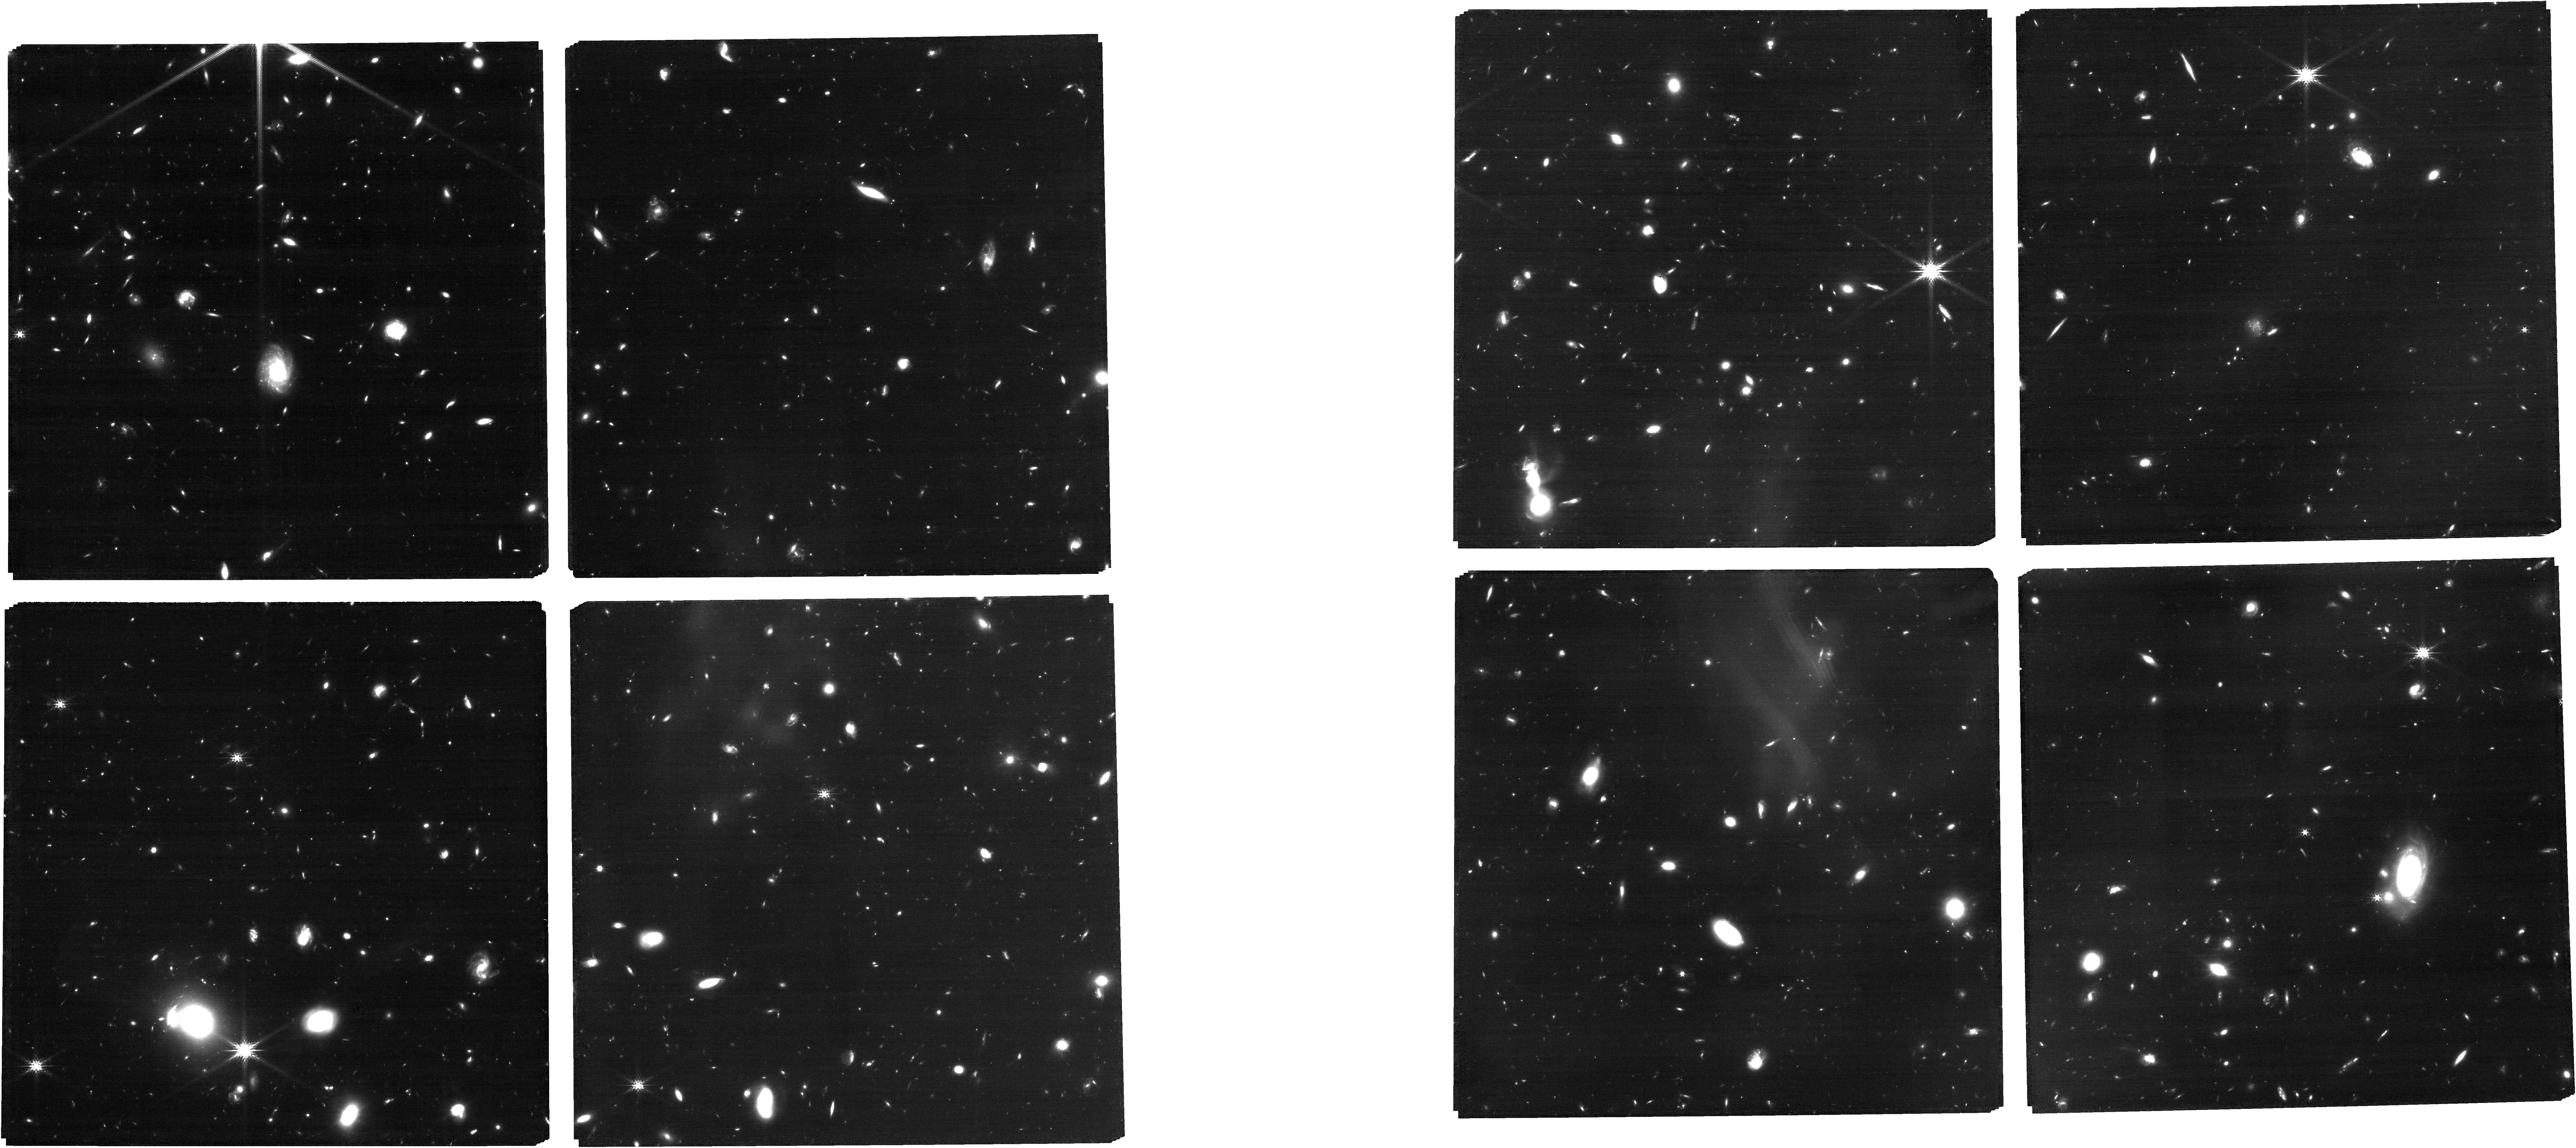
Target: ABELL370
Instrument: NIRCAM
Filter: F200W
Exposure: 1.7 h
Observation ID: jw03362-o002_t001_nircam_clear-f200w

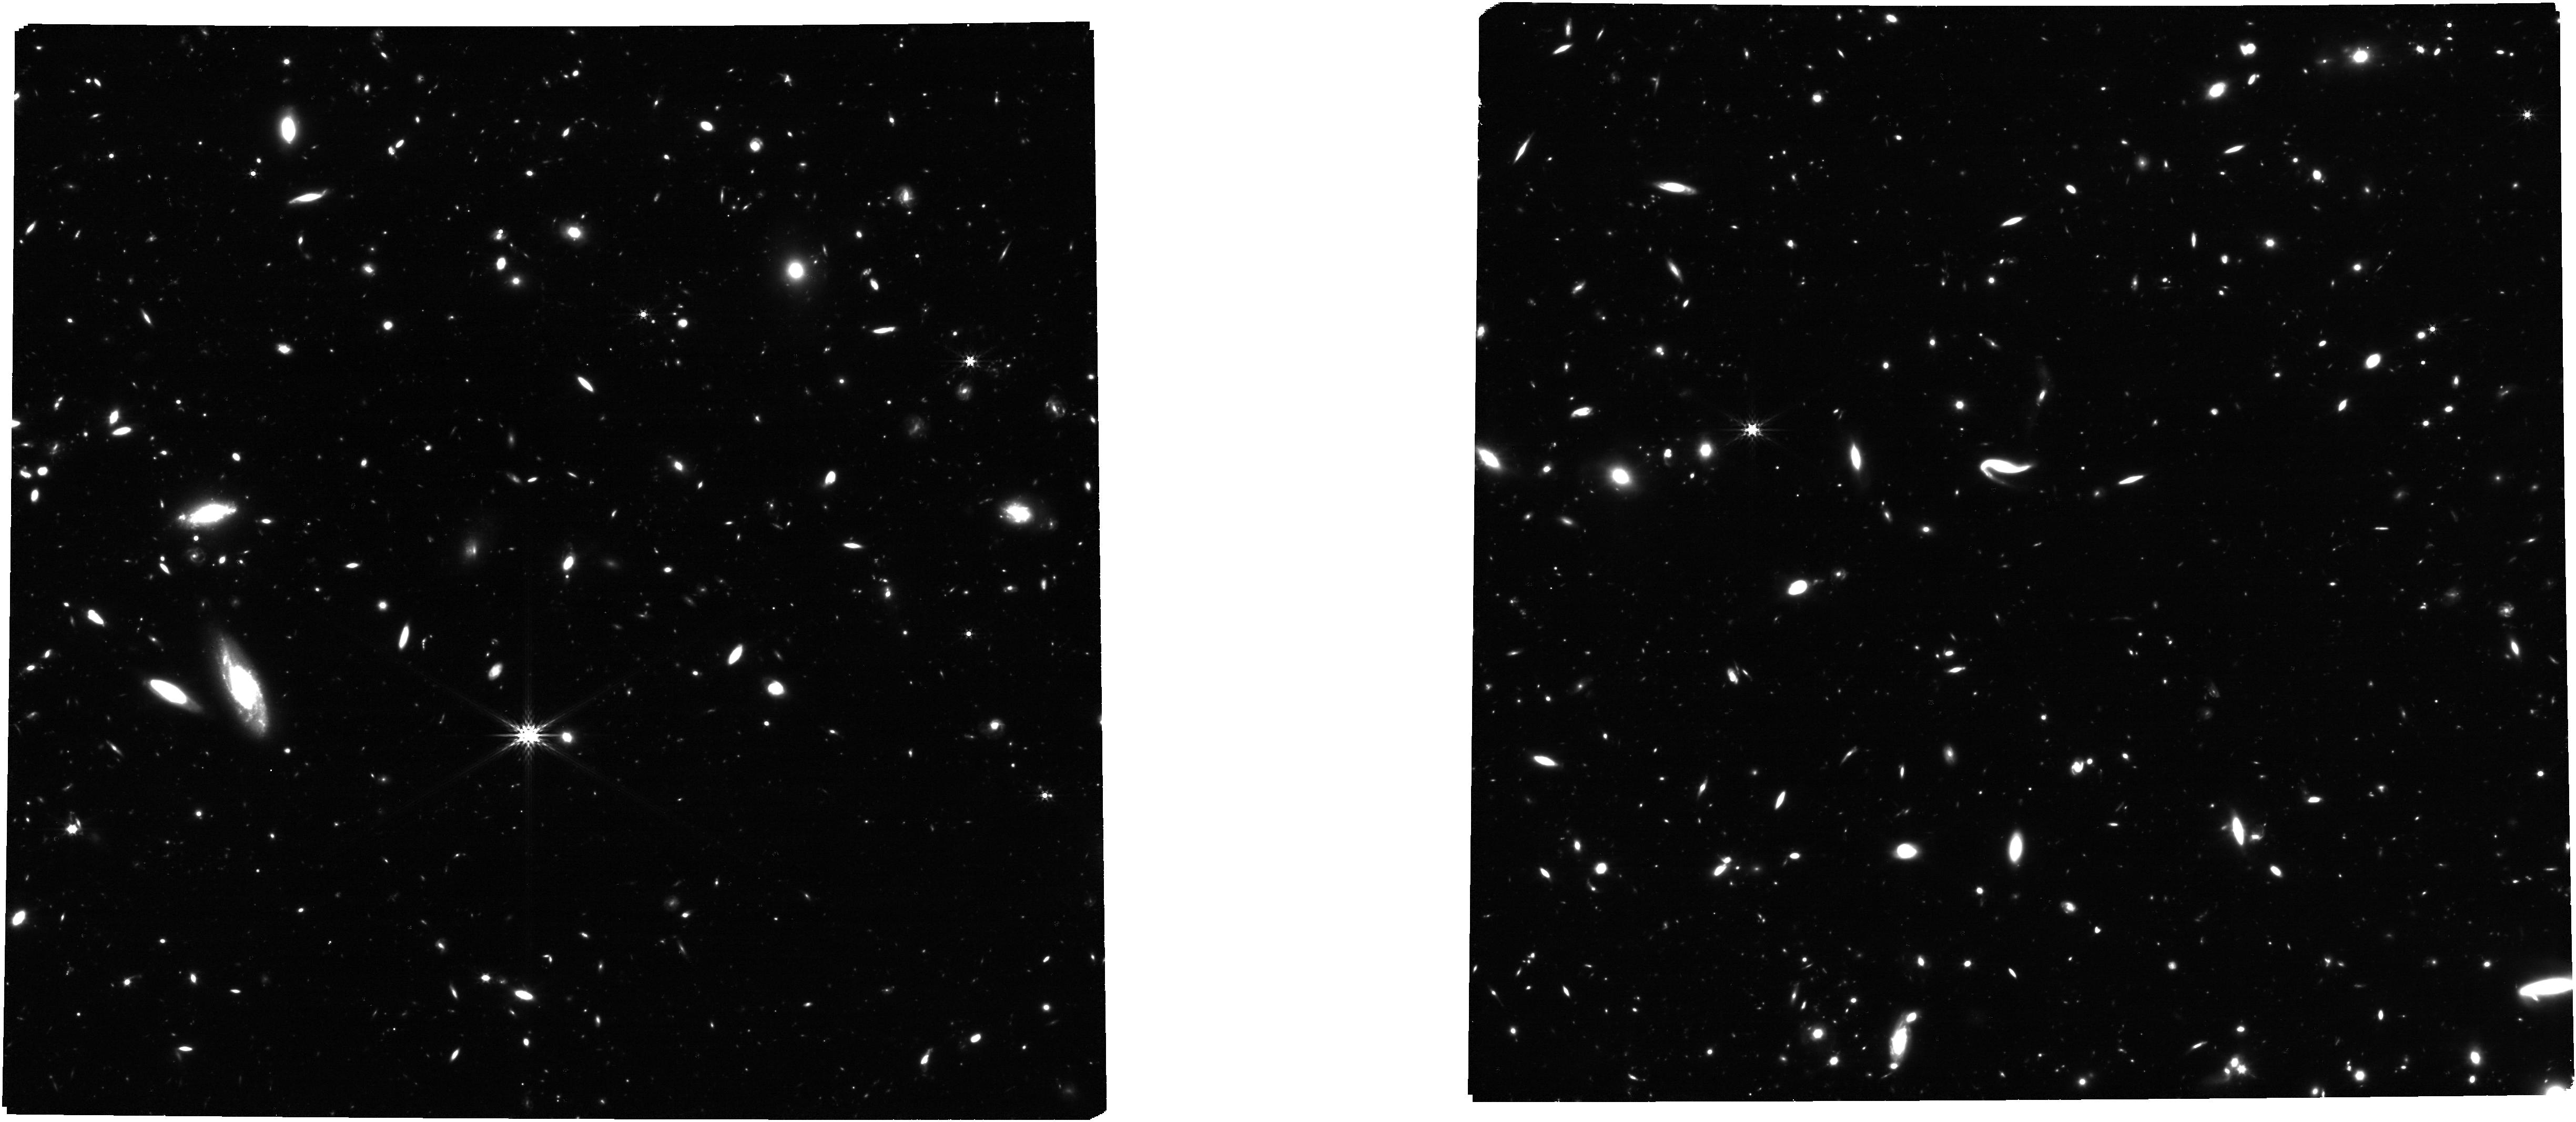
Target: MACSJ1149+2223
Instrument: NIRCAM
Filter: F356W
Exposure: 1.7 h
Observation ID: jw03362-o011_t004_nircam_clear-f356w

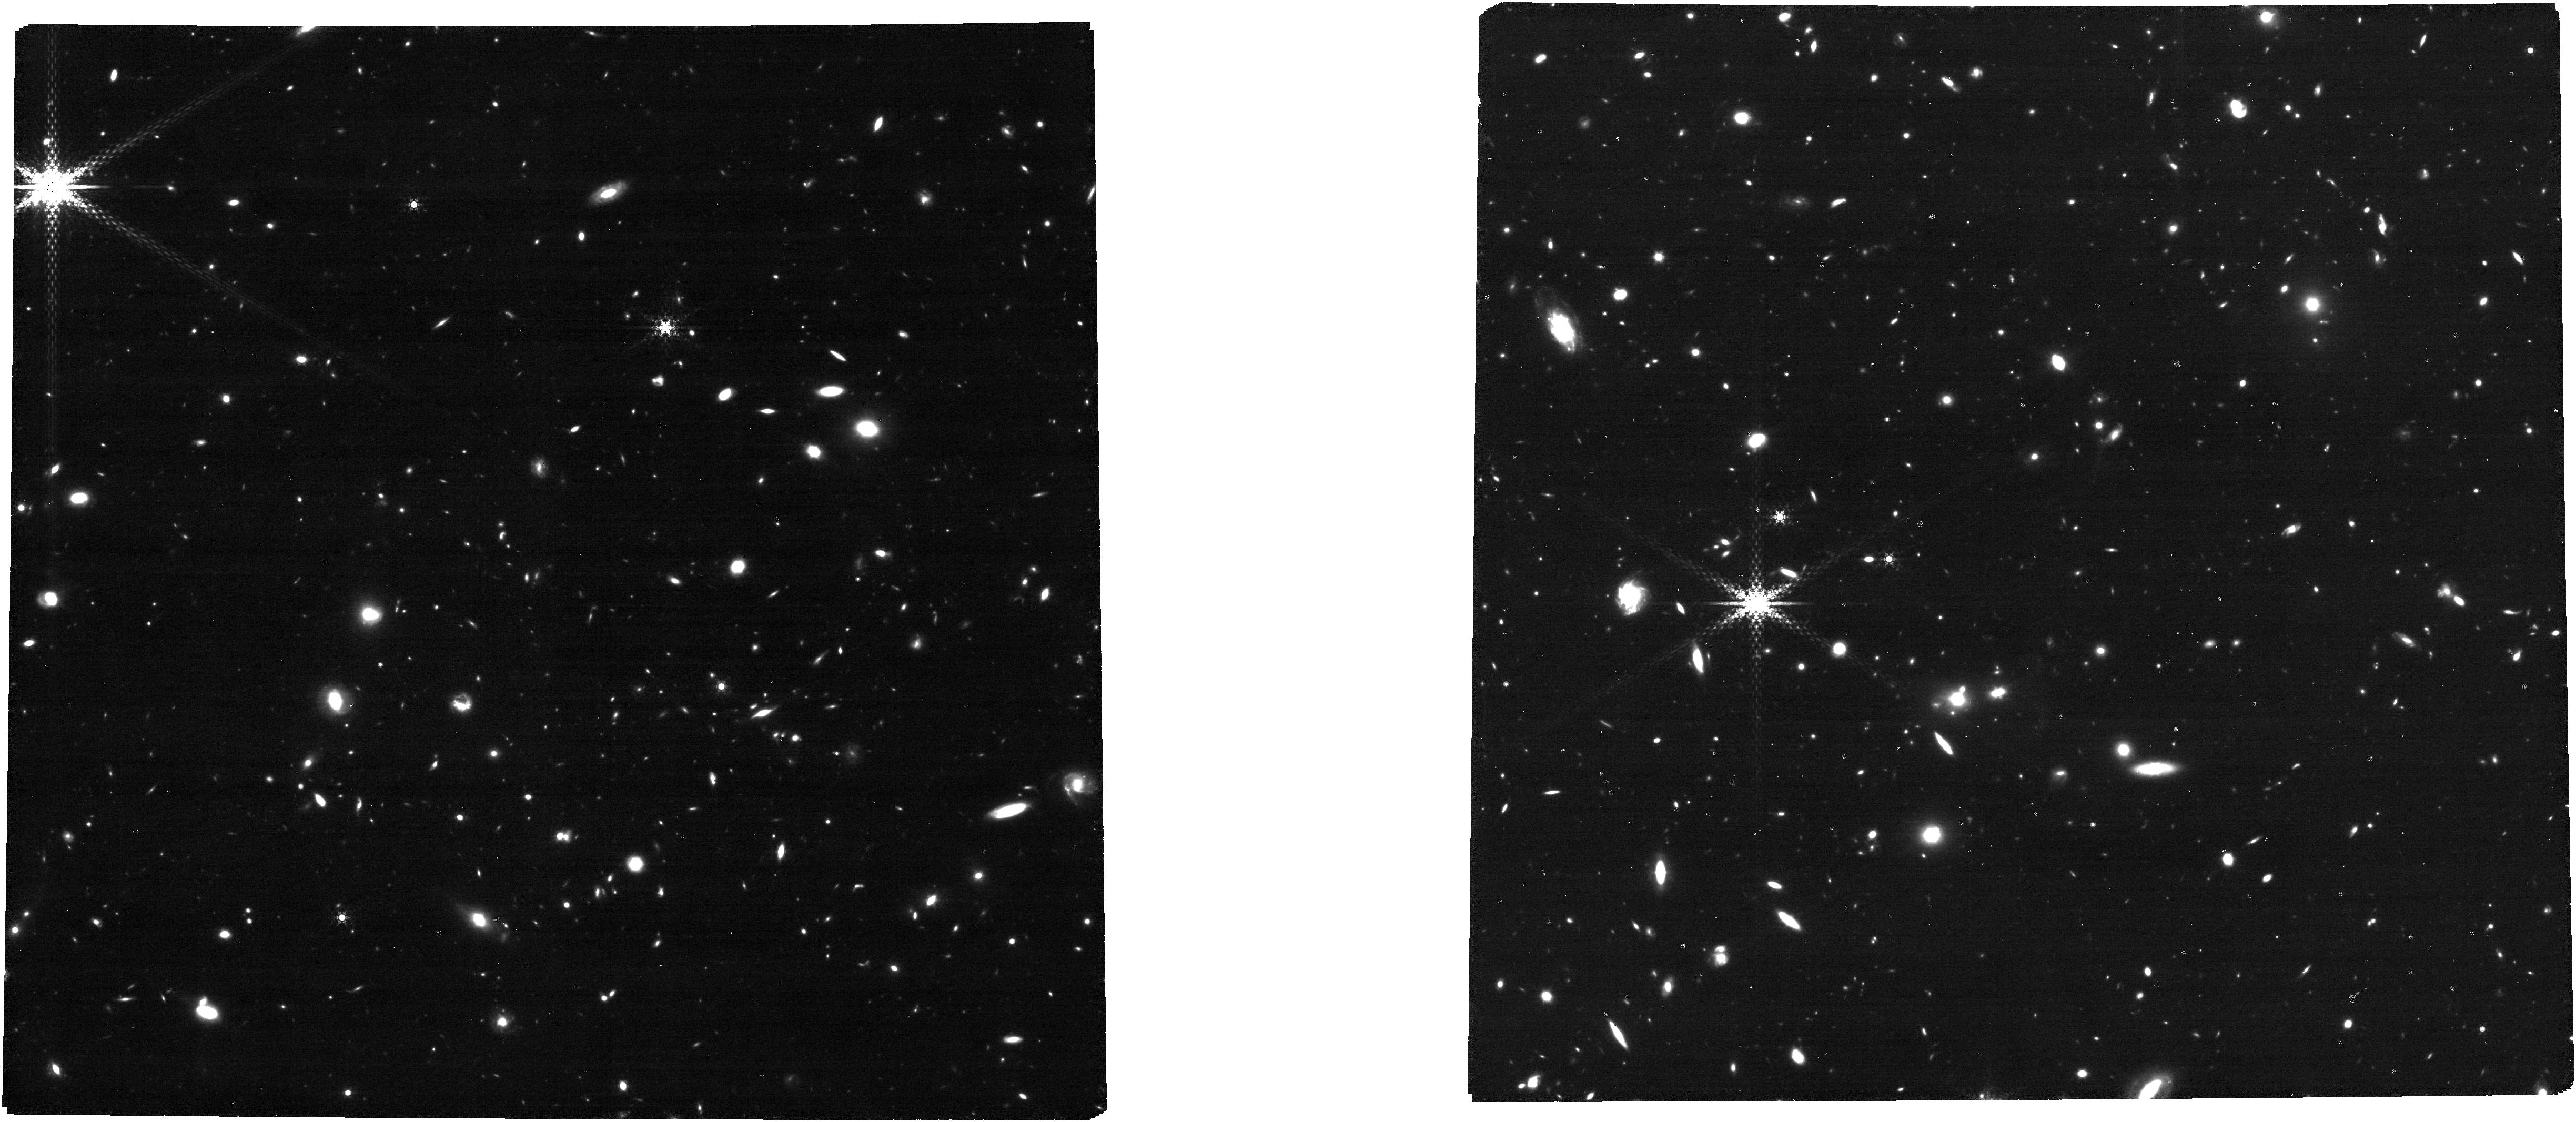
Target: MACSJ0416.1-2403
Instrument: NIRCAM
Filter: F460M
Exposure: 2.7 h
Observation ID: jw03362-o010_t002_nircam_clear-f460m

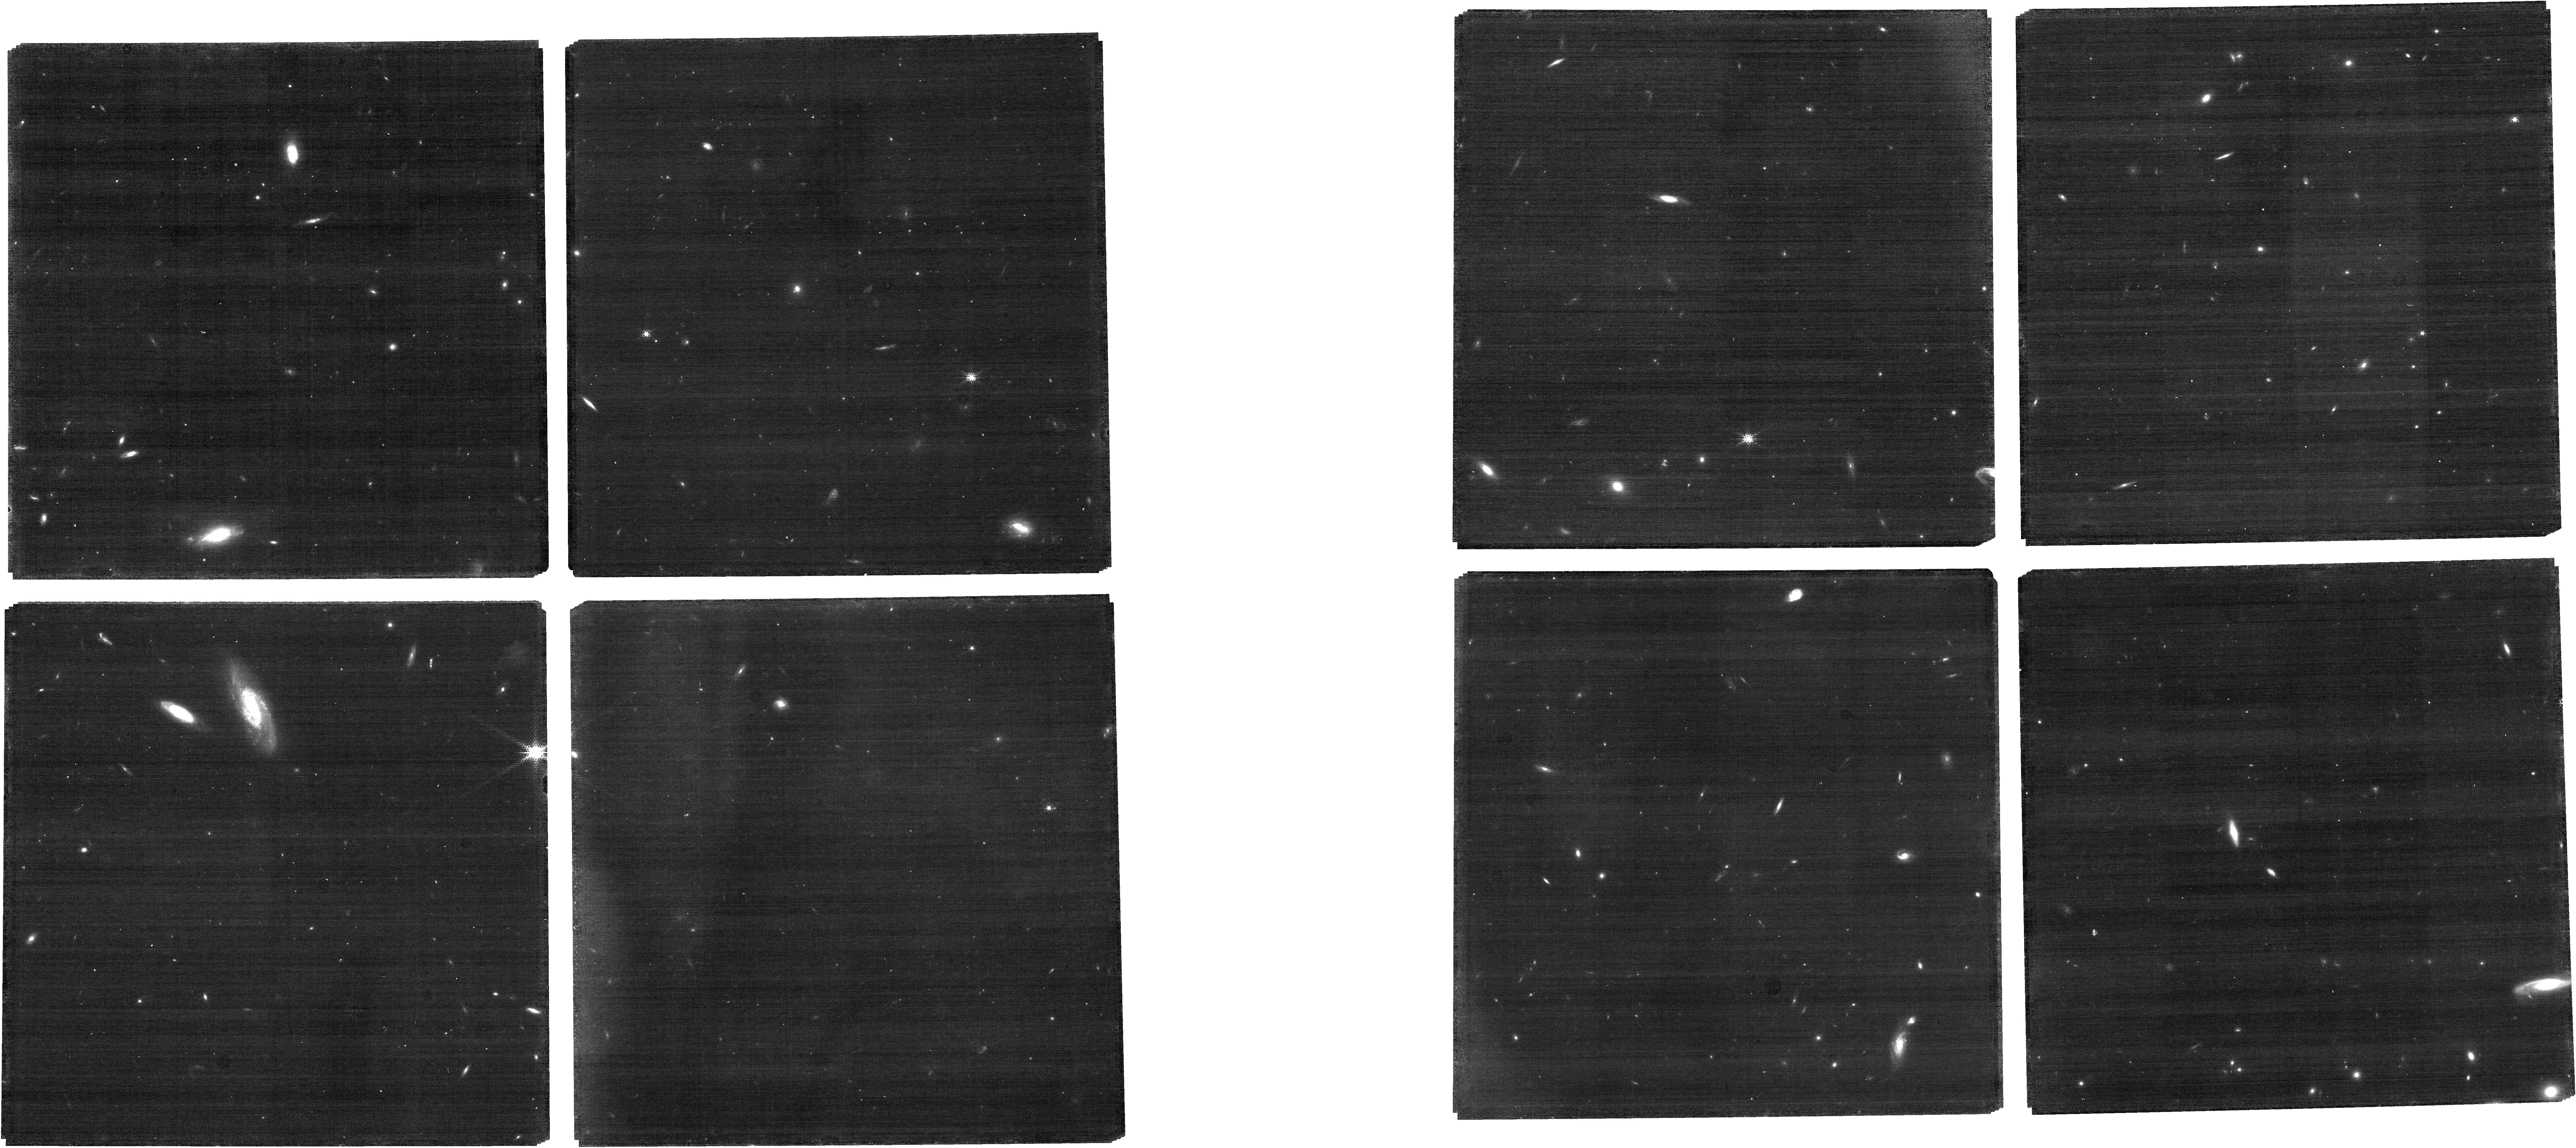
Target: MACSJ1149+2223
Instrument: NIRCAM
Filter: F150W2+F164N
Exposure: 2.7 h
Observation ID: jw03362-o011_t004_nircam_f150w2-f164n

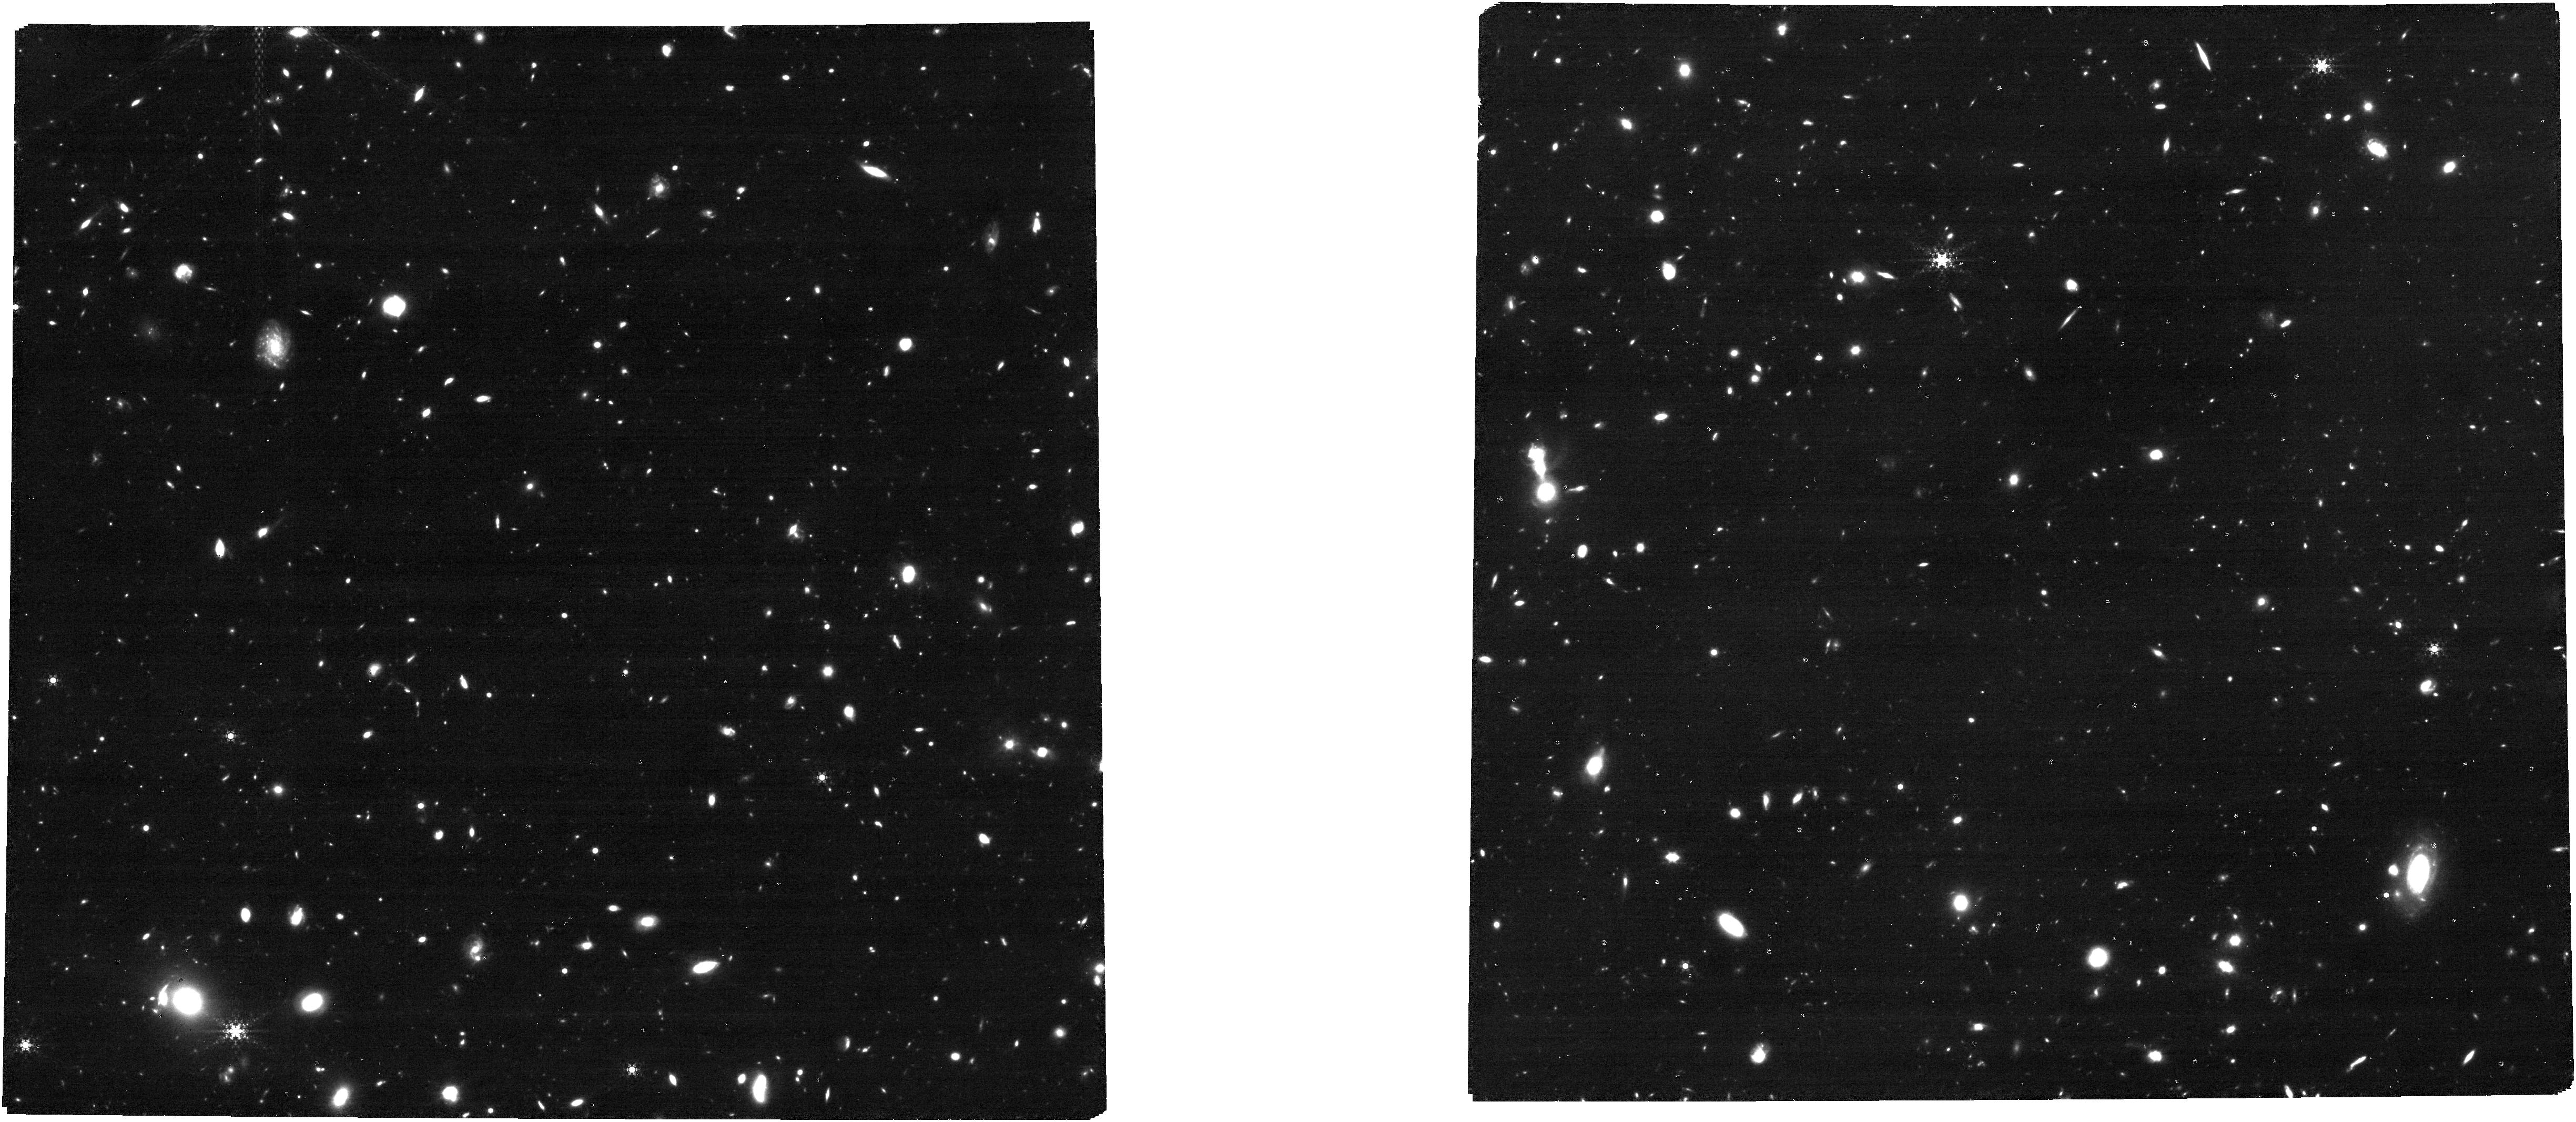
Target: ABELL370
Instrument: NIRCAM
Filter: F430M
Exposure: 2.7 h
Observation ID: jw03362-o002_t001_nircam_clear-f430m

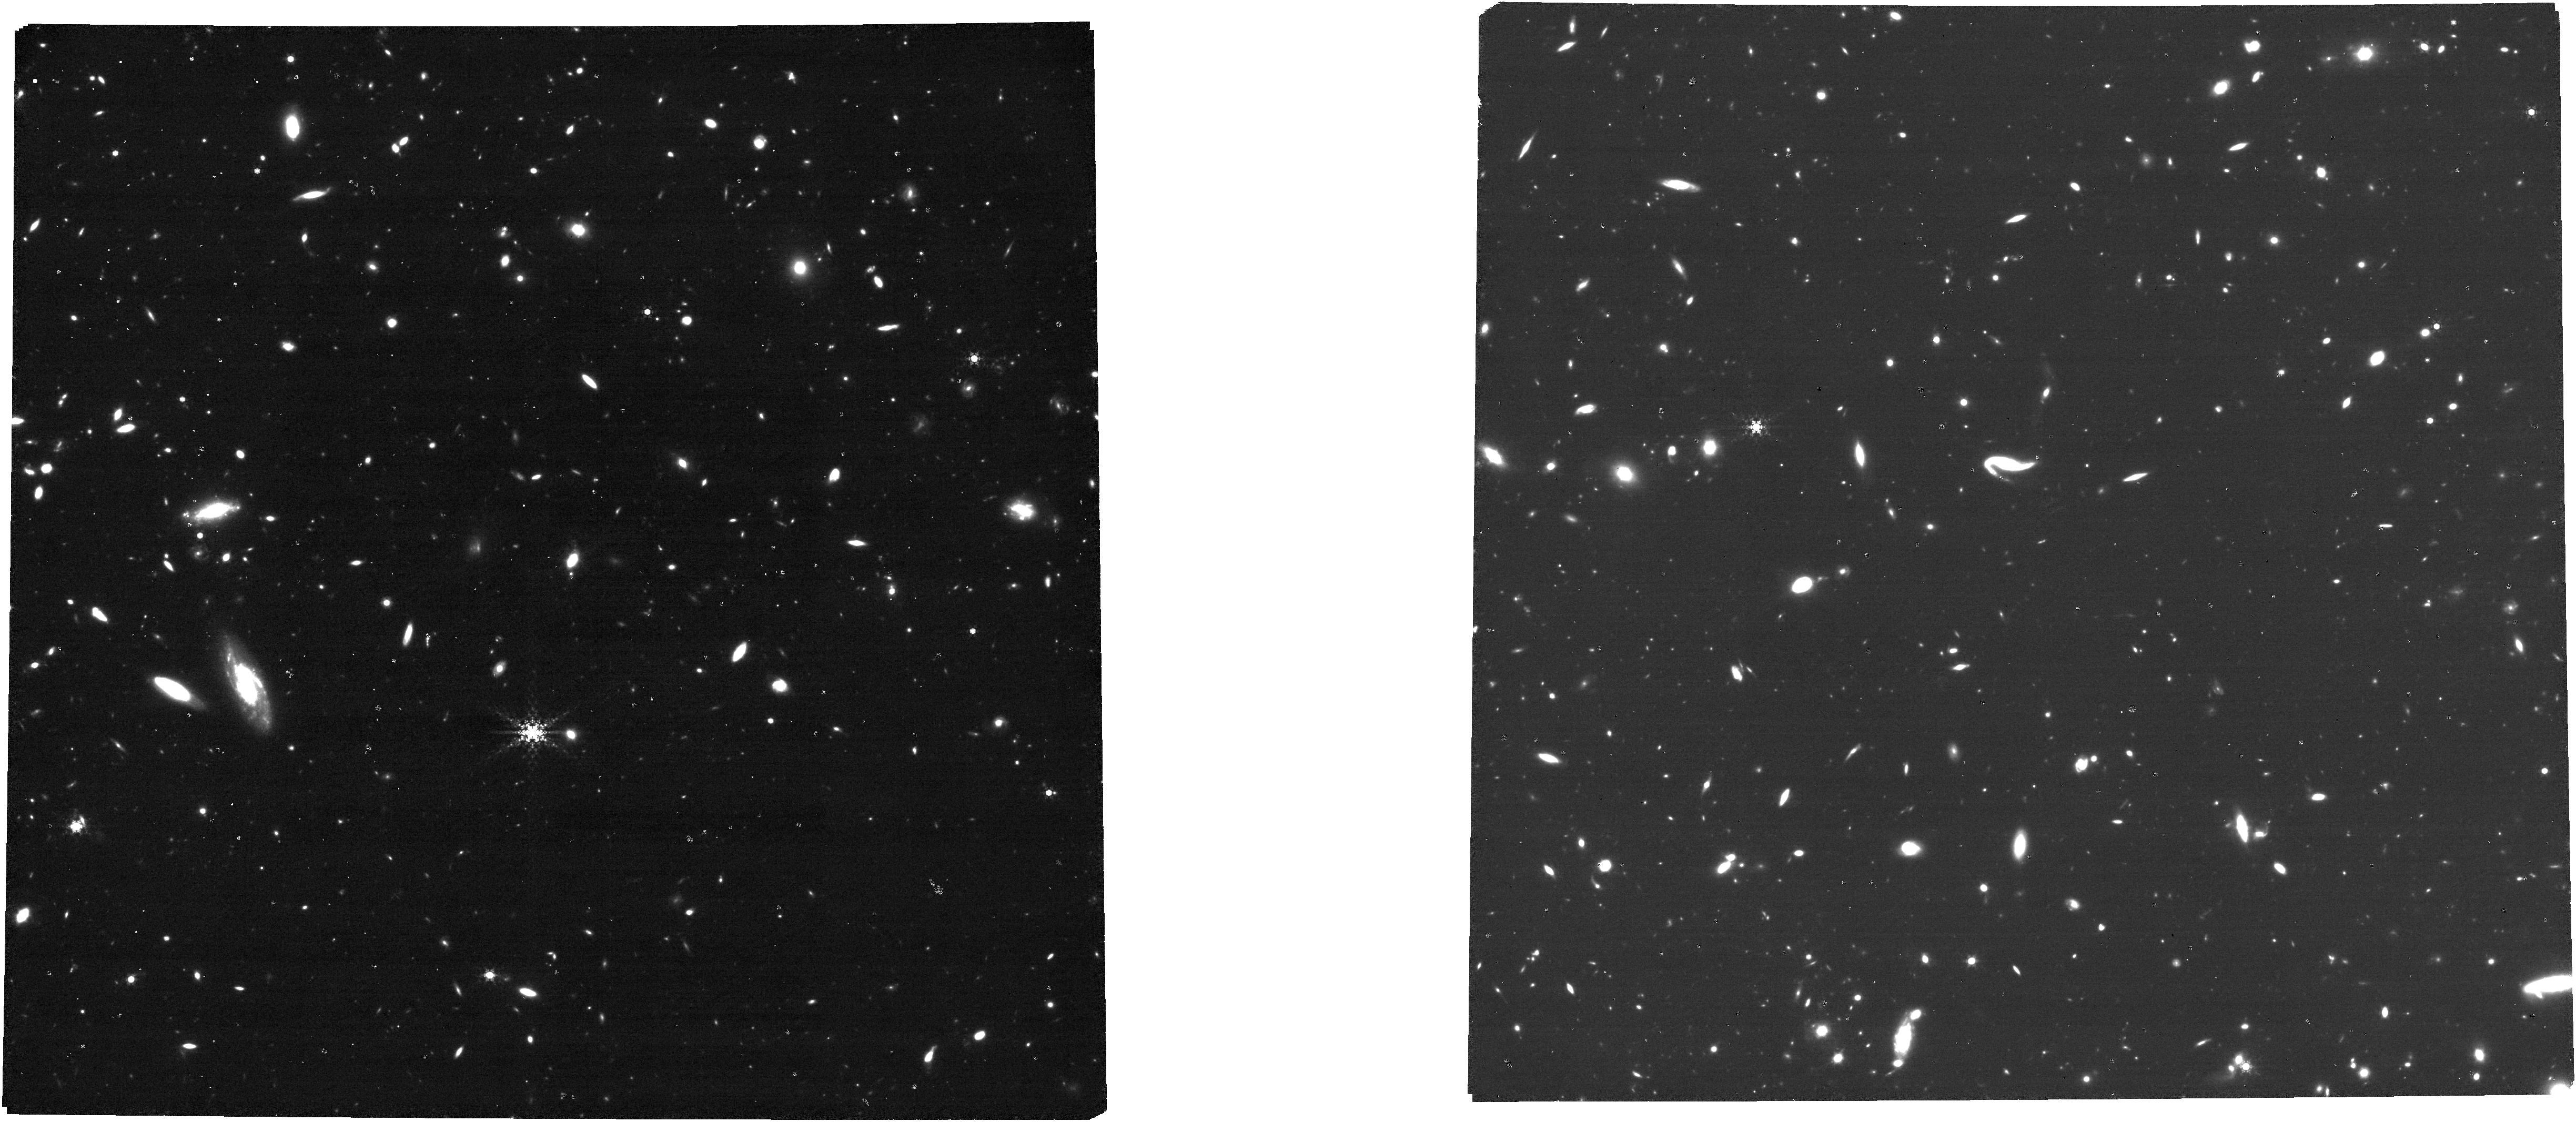
Target: MACSJ1149+2223
Instrument: NIRCAM
Filter: F480M
Exposure: 2.7 h
Observation ID: jw03362-o011_t004_nircam_clear-f480m

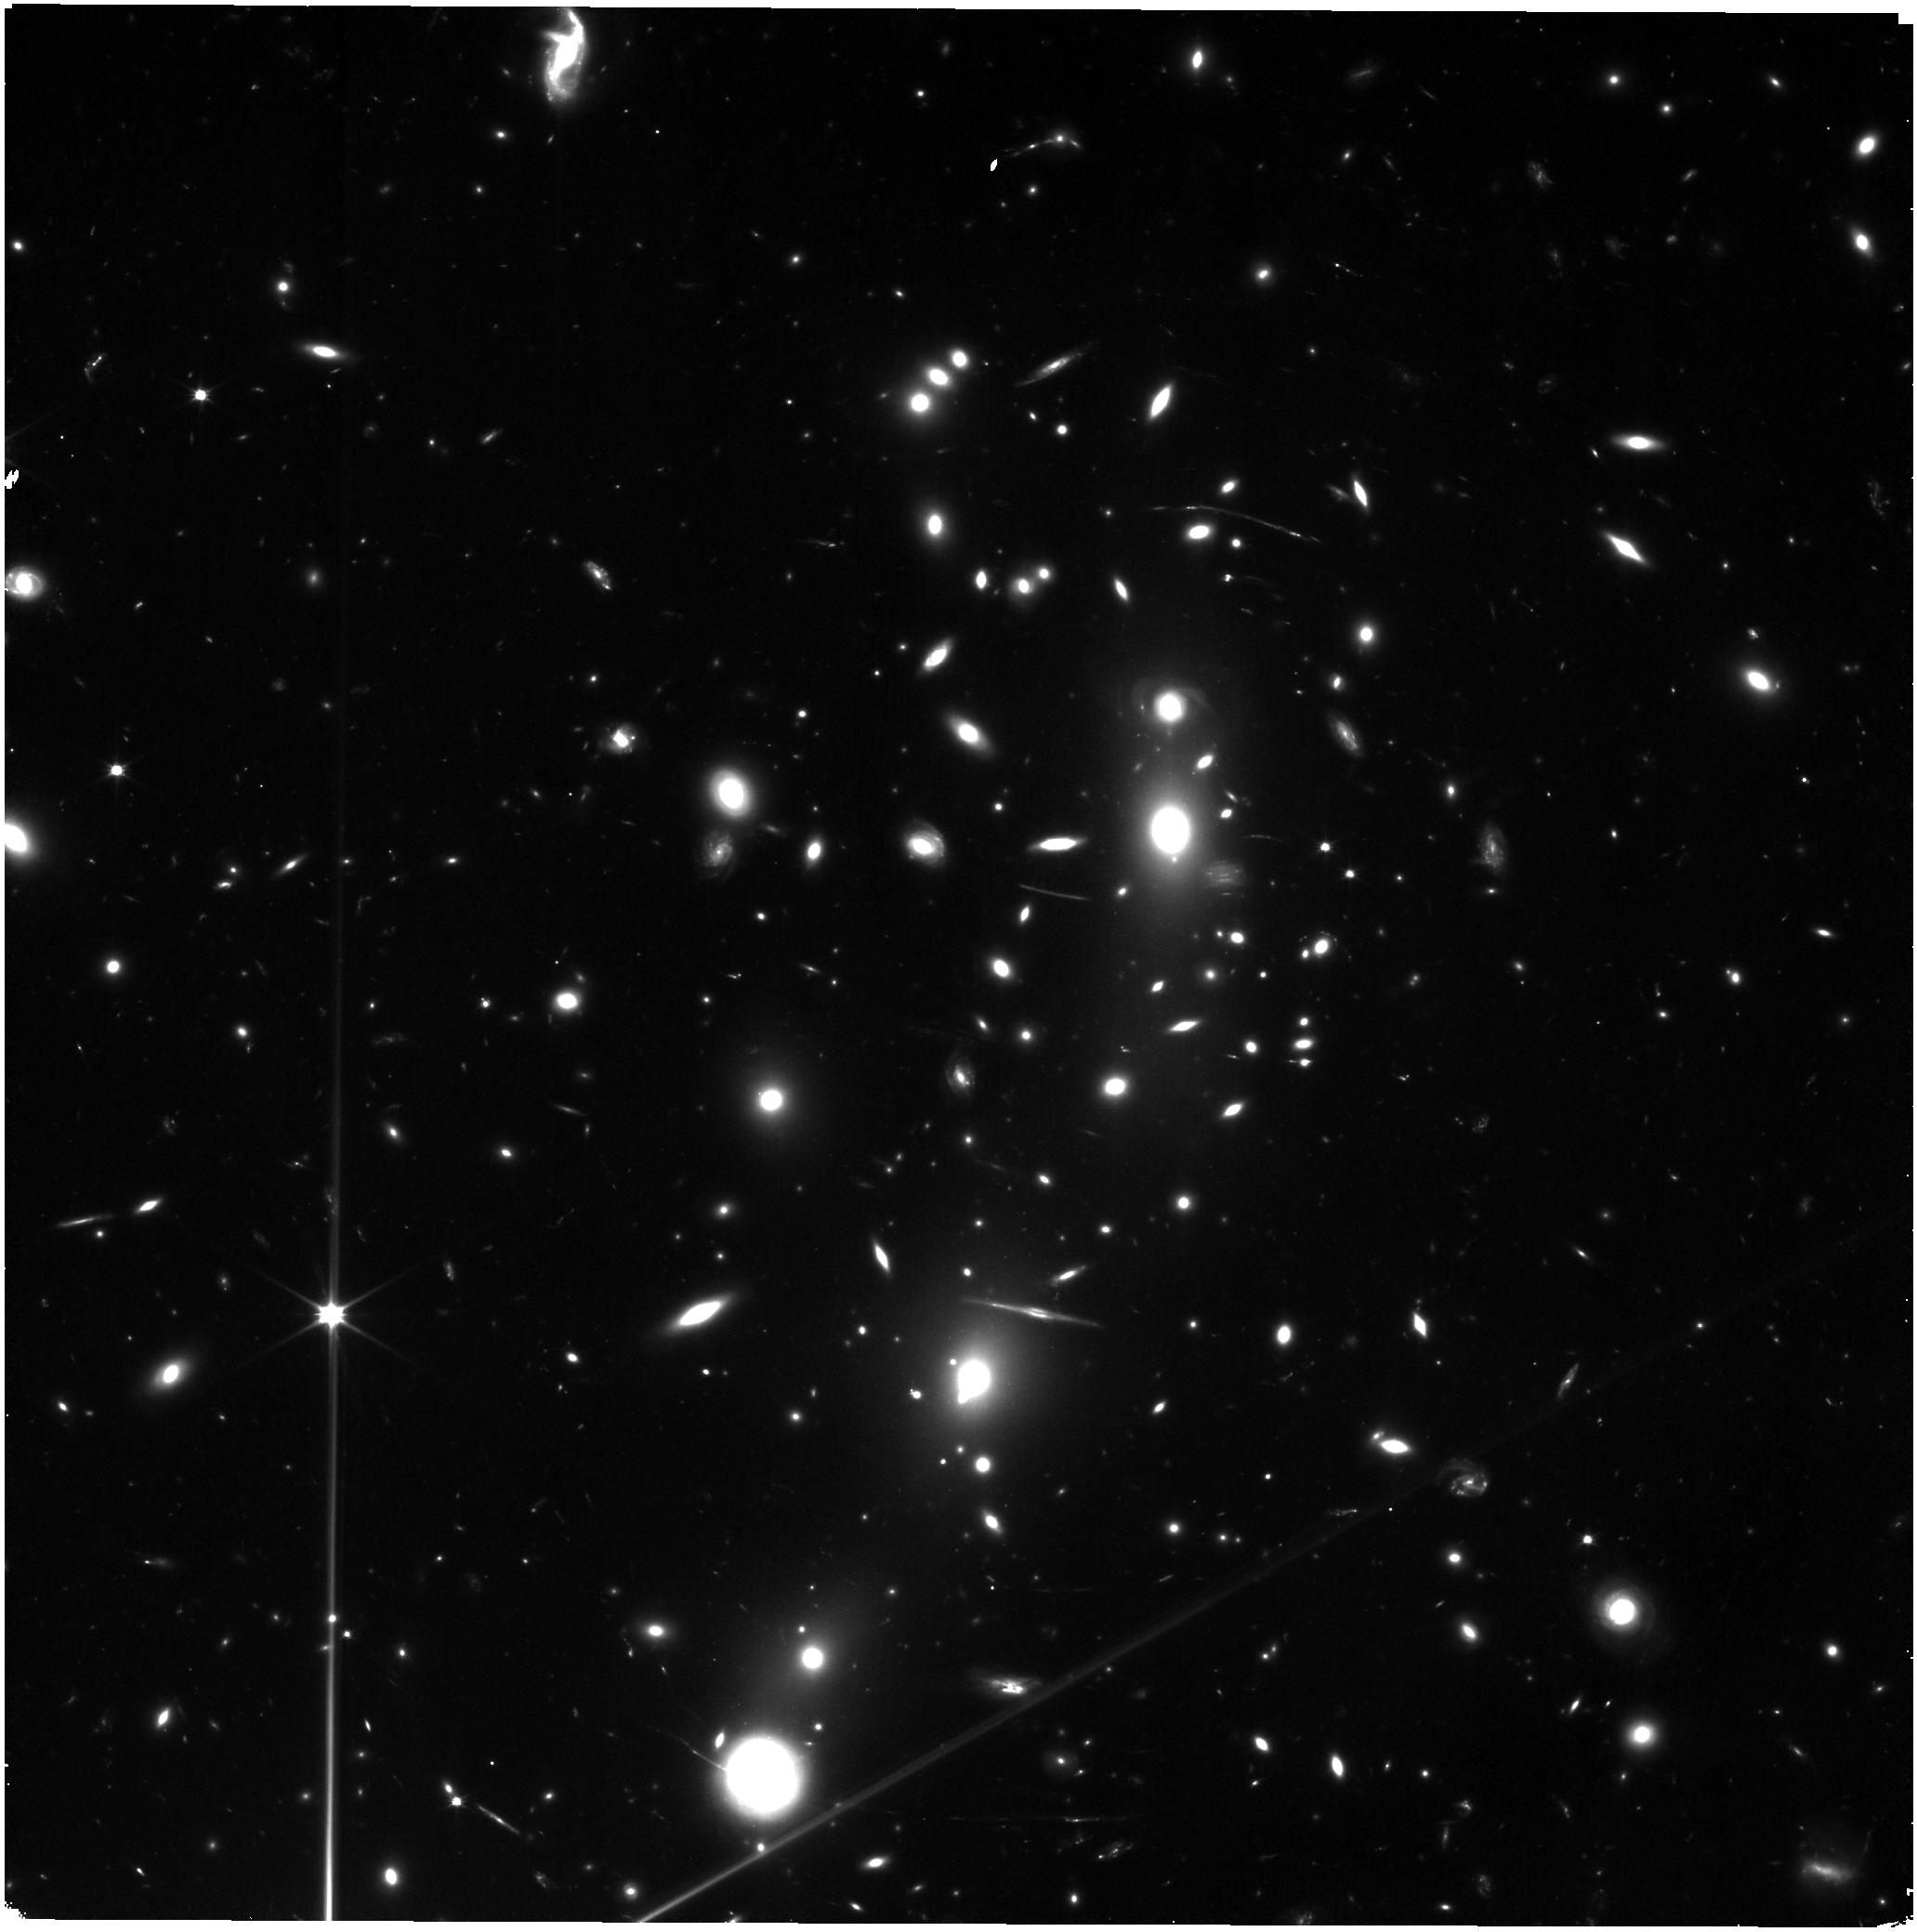
Target: MACSJ0416.1-2403
Instrument: NIRISS
Filter: CLEAR+F090W
Exposure: 1 h
Observation ID: jw03362-o010_t002_niriss_clear-f090w

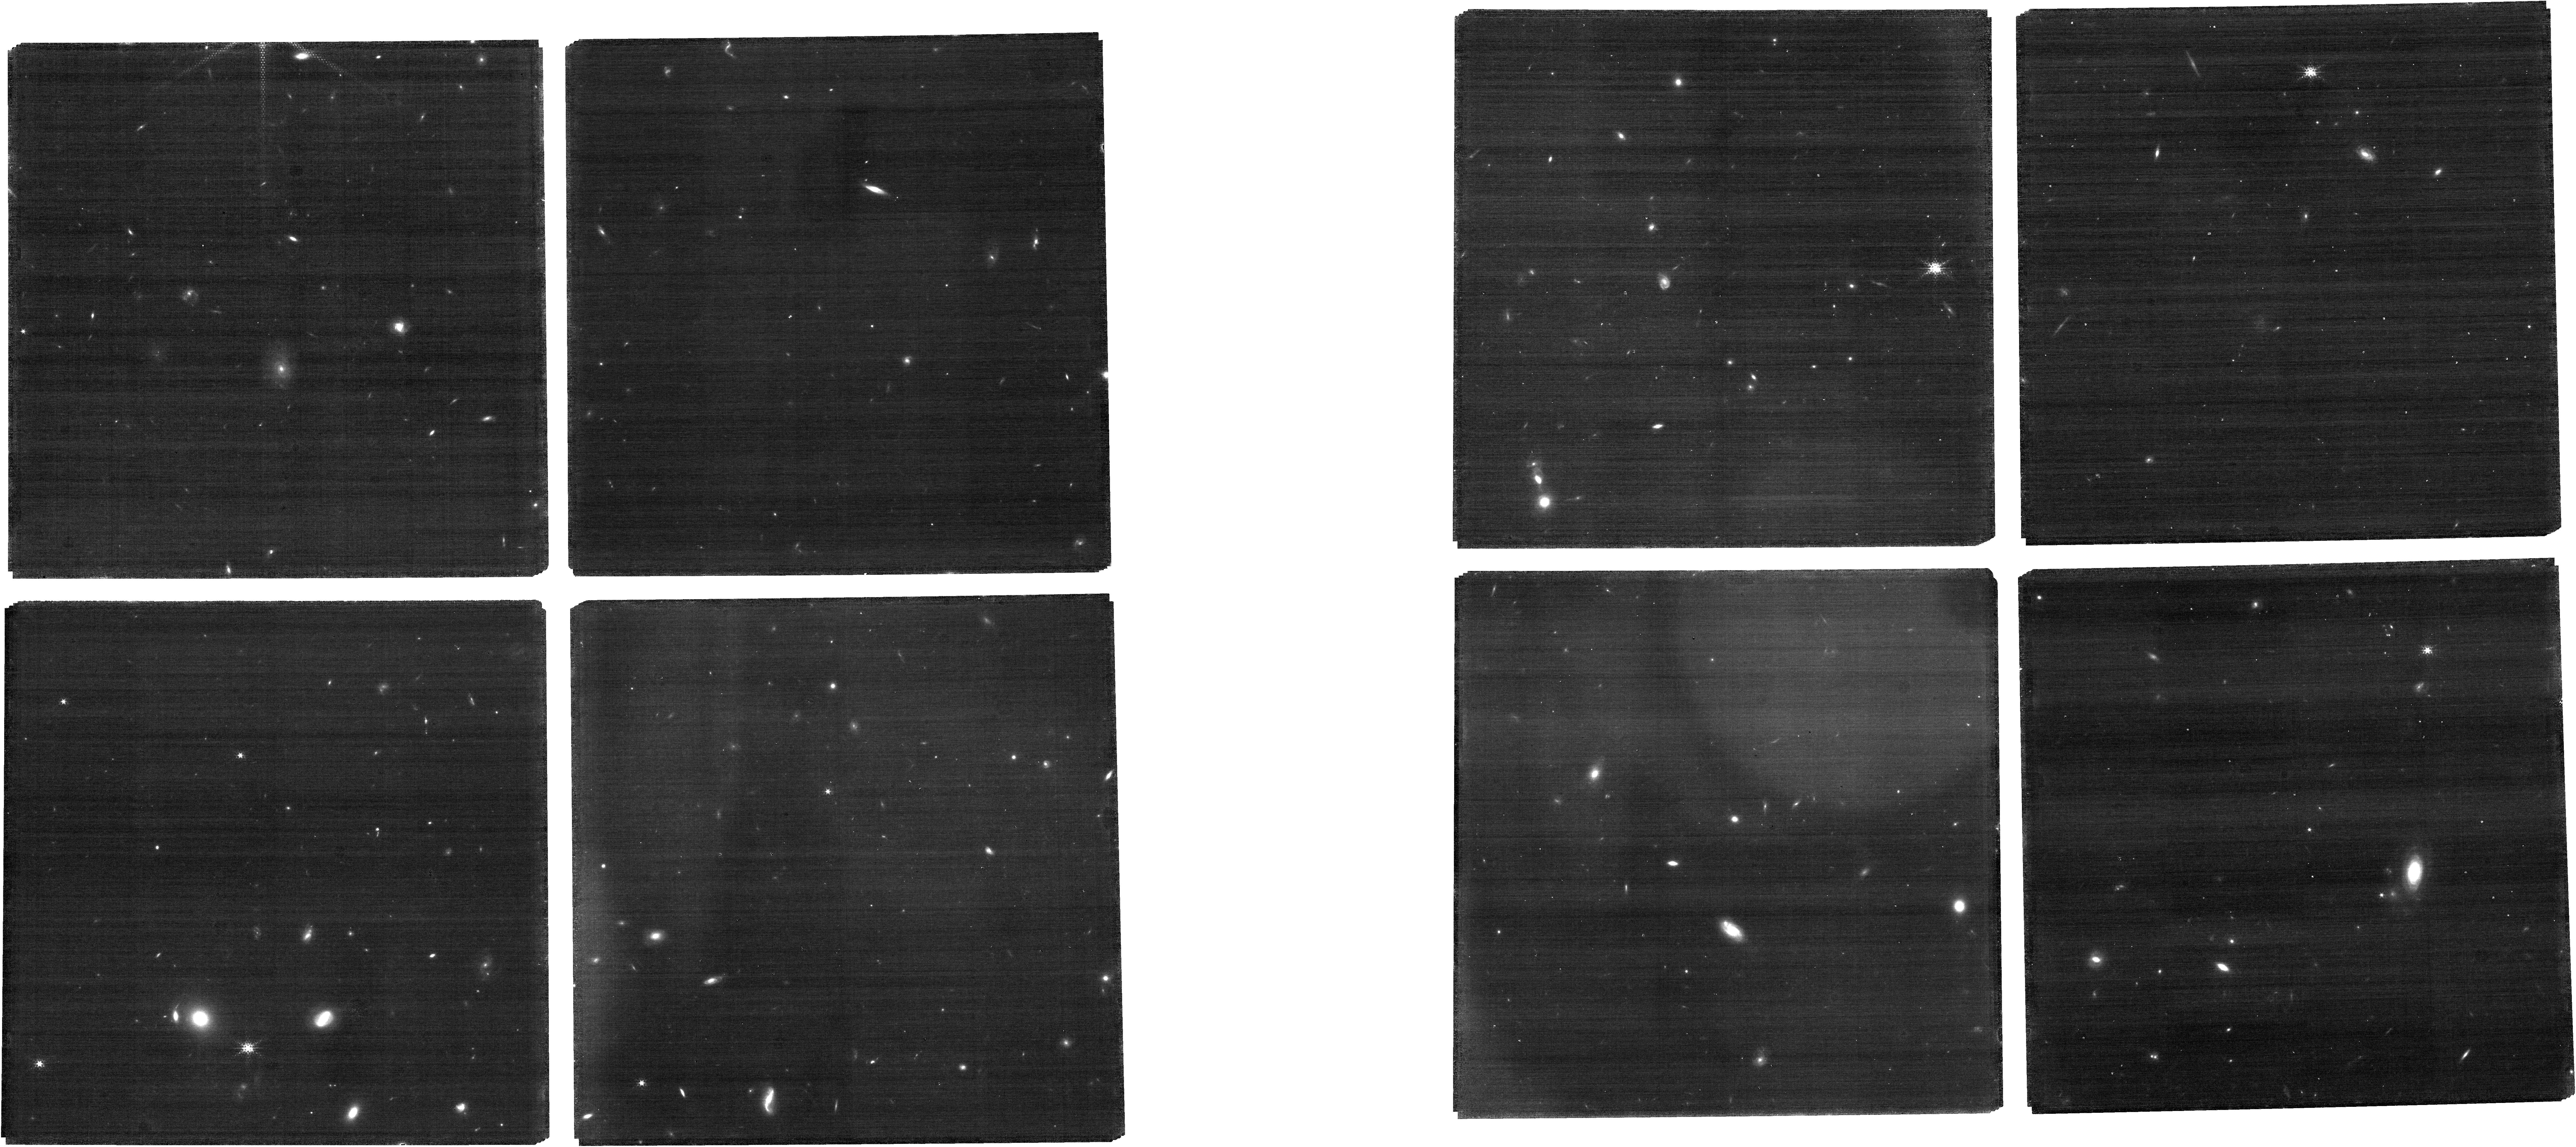
Target: ABELL370
Instrument: NIRCAM
Filter: F187N
Exposure: 2.7 h
Observation ID: jw03362-o002_t001_nircam_clear-f187n

JWST in Technicolor: Finding and Mapping the Most Extreme Star Forming Galaxies in the Epoch of Reionization with Medium and Narrow Bands (PI: Muzzin, Adam)

We propose a NIRCam imaging program of the Hubble Frontier Fields Parallel Fields in 8 broad/medium/narrowband filters. Building upon the existing treasury data from JWST and HST, these fields will have 29-band space telescope imaging covering 0.4 - 5.0 microns and will be the only fields to contain the full suite of all 20 NIRCam broad and medium bands, providing an exceptional “technicolor” dataset to the community. The key addition to existing data is imaging in the reddest medium bands (F430M/F460M/F480M) and bluest narrow bands (F164N/F187N) which enable multiple science goals: 1) The detection and characterization of the most extreme emission line galaxies (1000A < EW < 5000A) at 5 < z < 12 based purely on their line fluxes. 2) Substantially improved measurements of the stellar mass function of galaxies at 5 < z < 12. 3) Resolved 2D mapping of emission lines at 1 < z < 12. 4) Detection of ultra-low metallicity galaxies with strong HeII emission at 9 < z < 12. By selecting galaxies based only on their emission line fluxes, this will be the first line-flux-limited imaging survey and will unveil previously undetected reionization sources such as dusty galaxies without clear continuum breaks, as well as ultra low-mass galaxies (6 < LogM < 7) that are too faint to be well-detected in continuum. We will also conduct parallel WFSS observations with NIRISS in F090W which will allow the study of Ha emitters in the HFF cluster galaxies and LyA at 5 < z < 7. Given the legacy value of these data we are requesting no proprietary time and commit to delivering reduced data products and catalogs to the community in advance of the Cycle 3 deadline if scheduling permits.